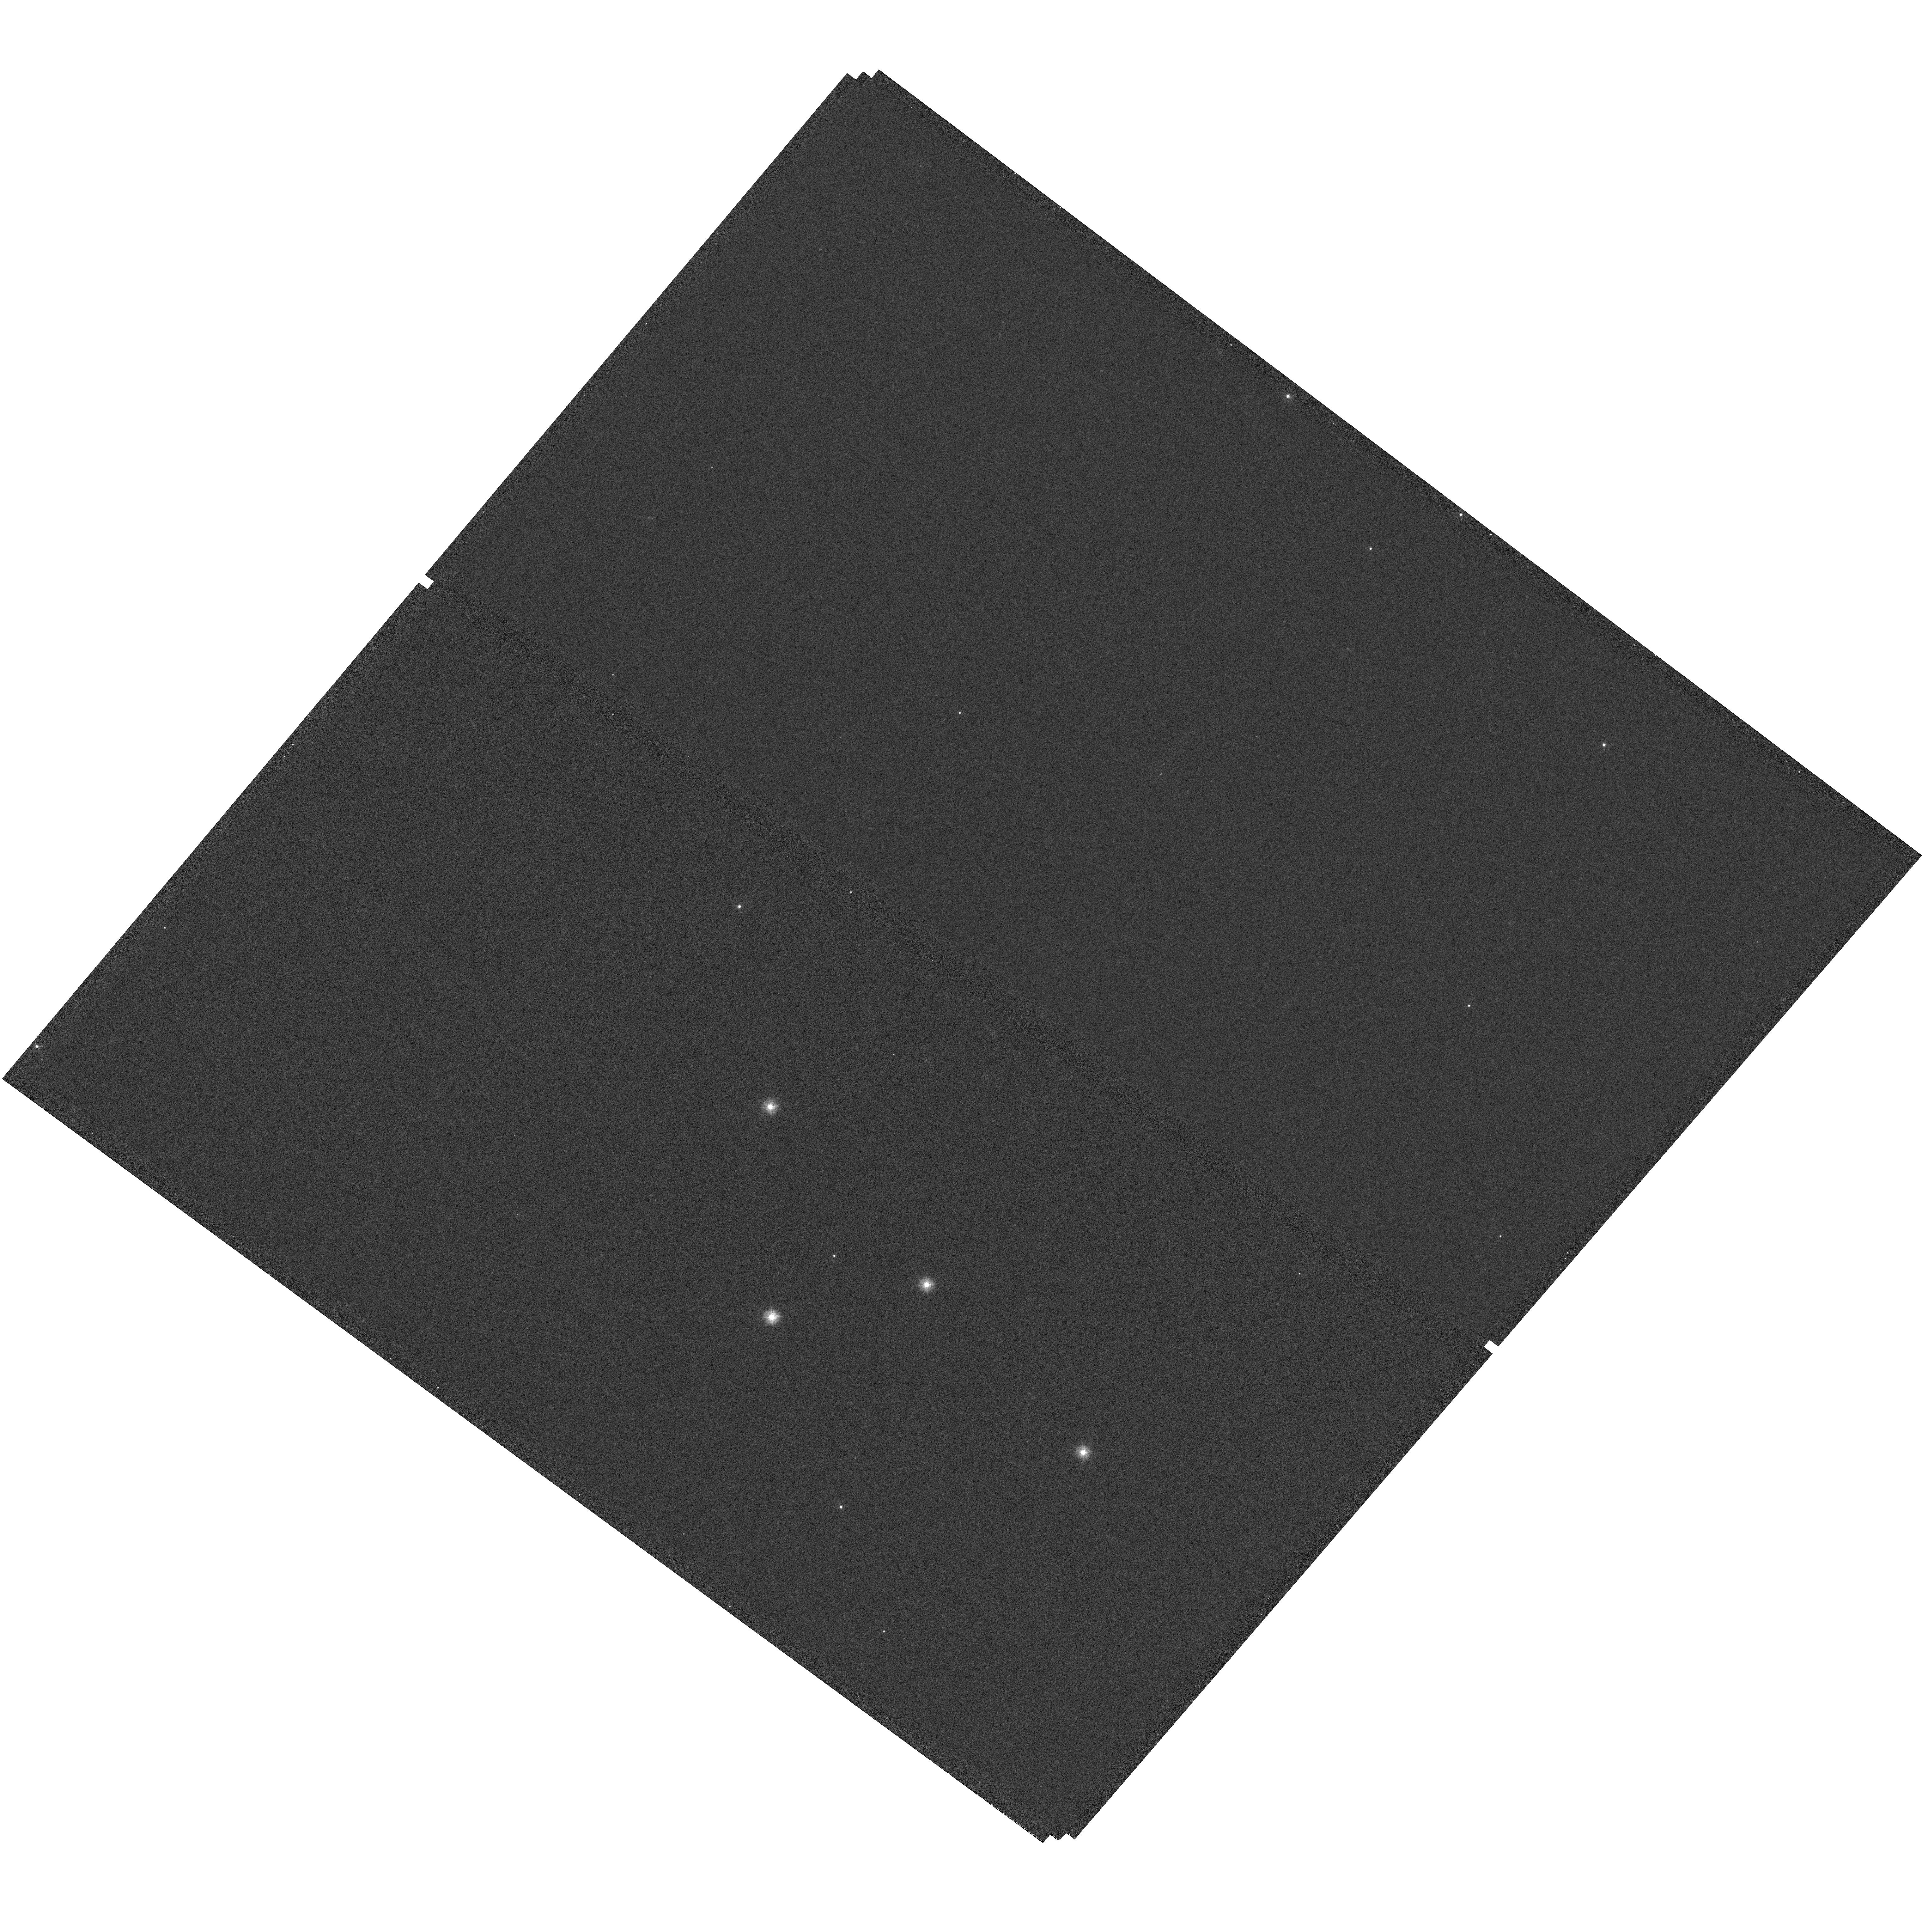
Target: PSR-B0656+14. Instrument: WFC3/UVIS. Filter: F225W. Exposure: 38 min. Observation ID: hst_11629_01_wfc3_uvis_f225w_ib4301

Far-UV Phase-resolved Spectroscopy of PSR B0656+14 (PI: Pavlov, George G.)

X-ray observations of the brightest middle-aged pulsar PSR B0656+14 have shown a Wien tail of thermal emission from the neutron star surface in soft X-rays and magnetospheric emission at higher X-ray energies. Optical/near-UV observations of this pulsar have shown that its emission is predominantly magnetospheric in this range and indicated that the Rayleigh-Jeans thermal component could dominate in the far-UV. This hypothesis has been confirmed by our STIS/FUV observation, which, however, was too short to separate and study the thermal emission (only 2 of 8 allocated orbits were executed before the STIS failure). Using the superior sensitivity of COS/FUV, we will perform phase-resolved spectroscopy and wavelength-resolved timing of the pulsar radiation in the 1105-1900 A band. The results of this observation, combined with the optical-UV and X-ray data, will allow us to firmly separate the thermal and magnetospheric components and infer the temerature and radius of the neutron star, which is important for understanding the thermal evolution of neutron stars and constraing the composition and equation of state of their superdense interiors.